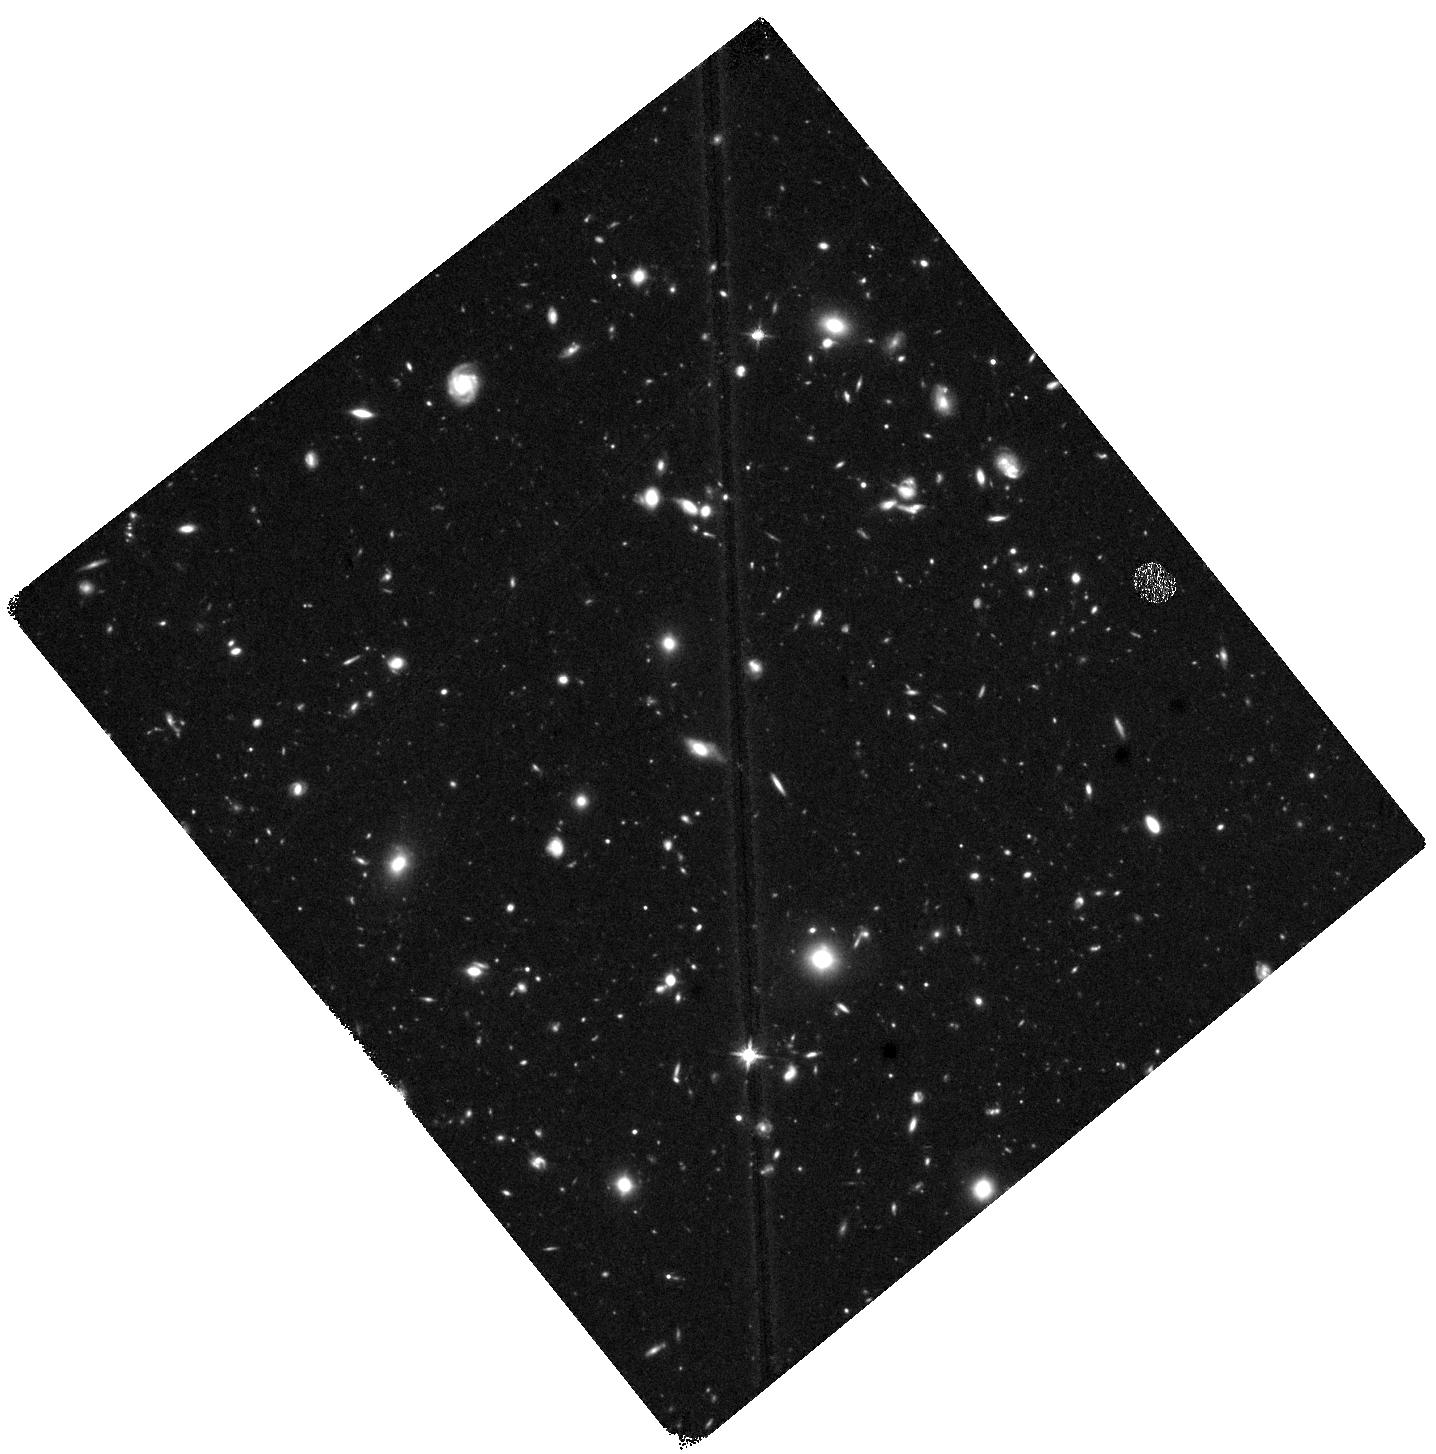
Target: HUDF-DEEP-WFC3
Instrument: WFC3/IR
Filter: F140W
Exposure: 1.4 h
Observation ID: hst_17073_09_wfc3_ir_f140w_iey609

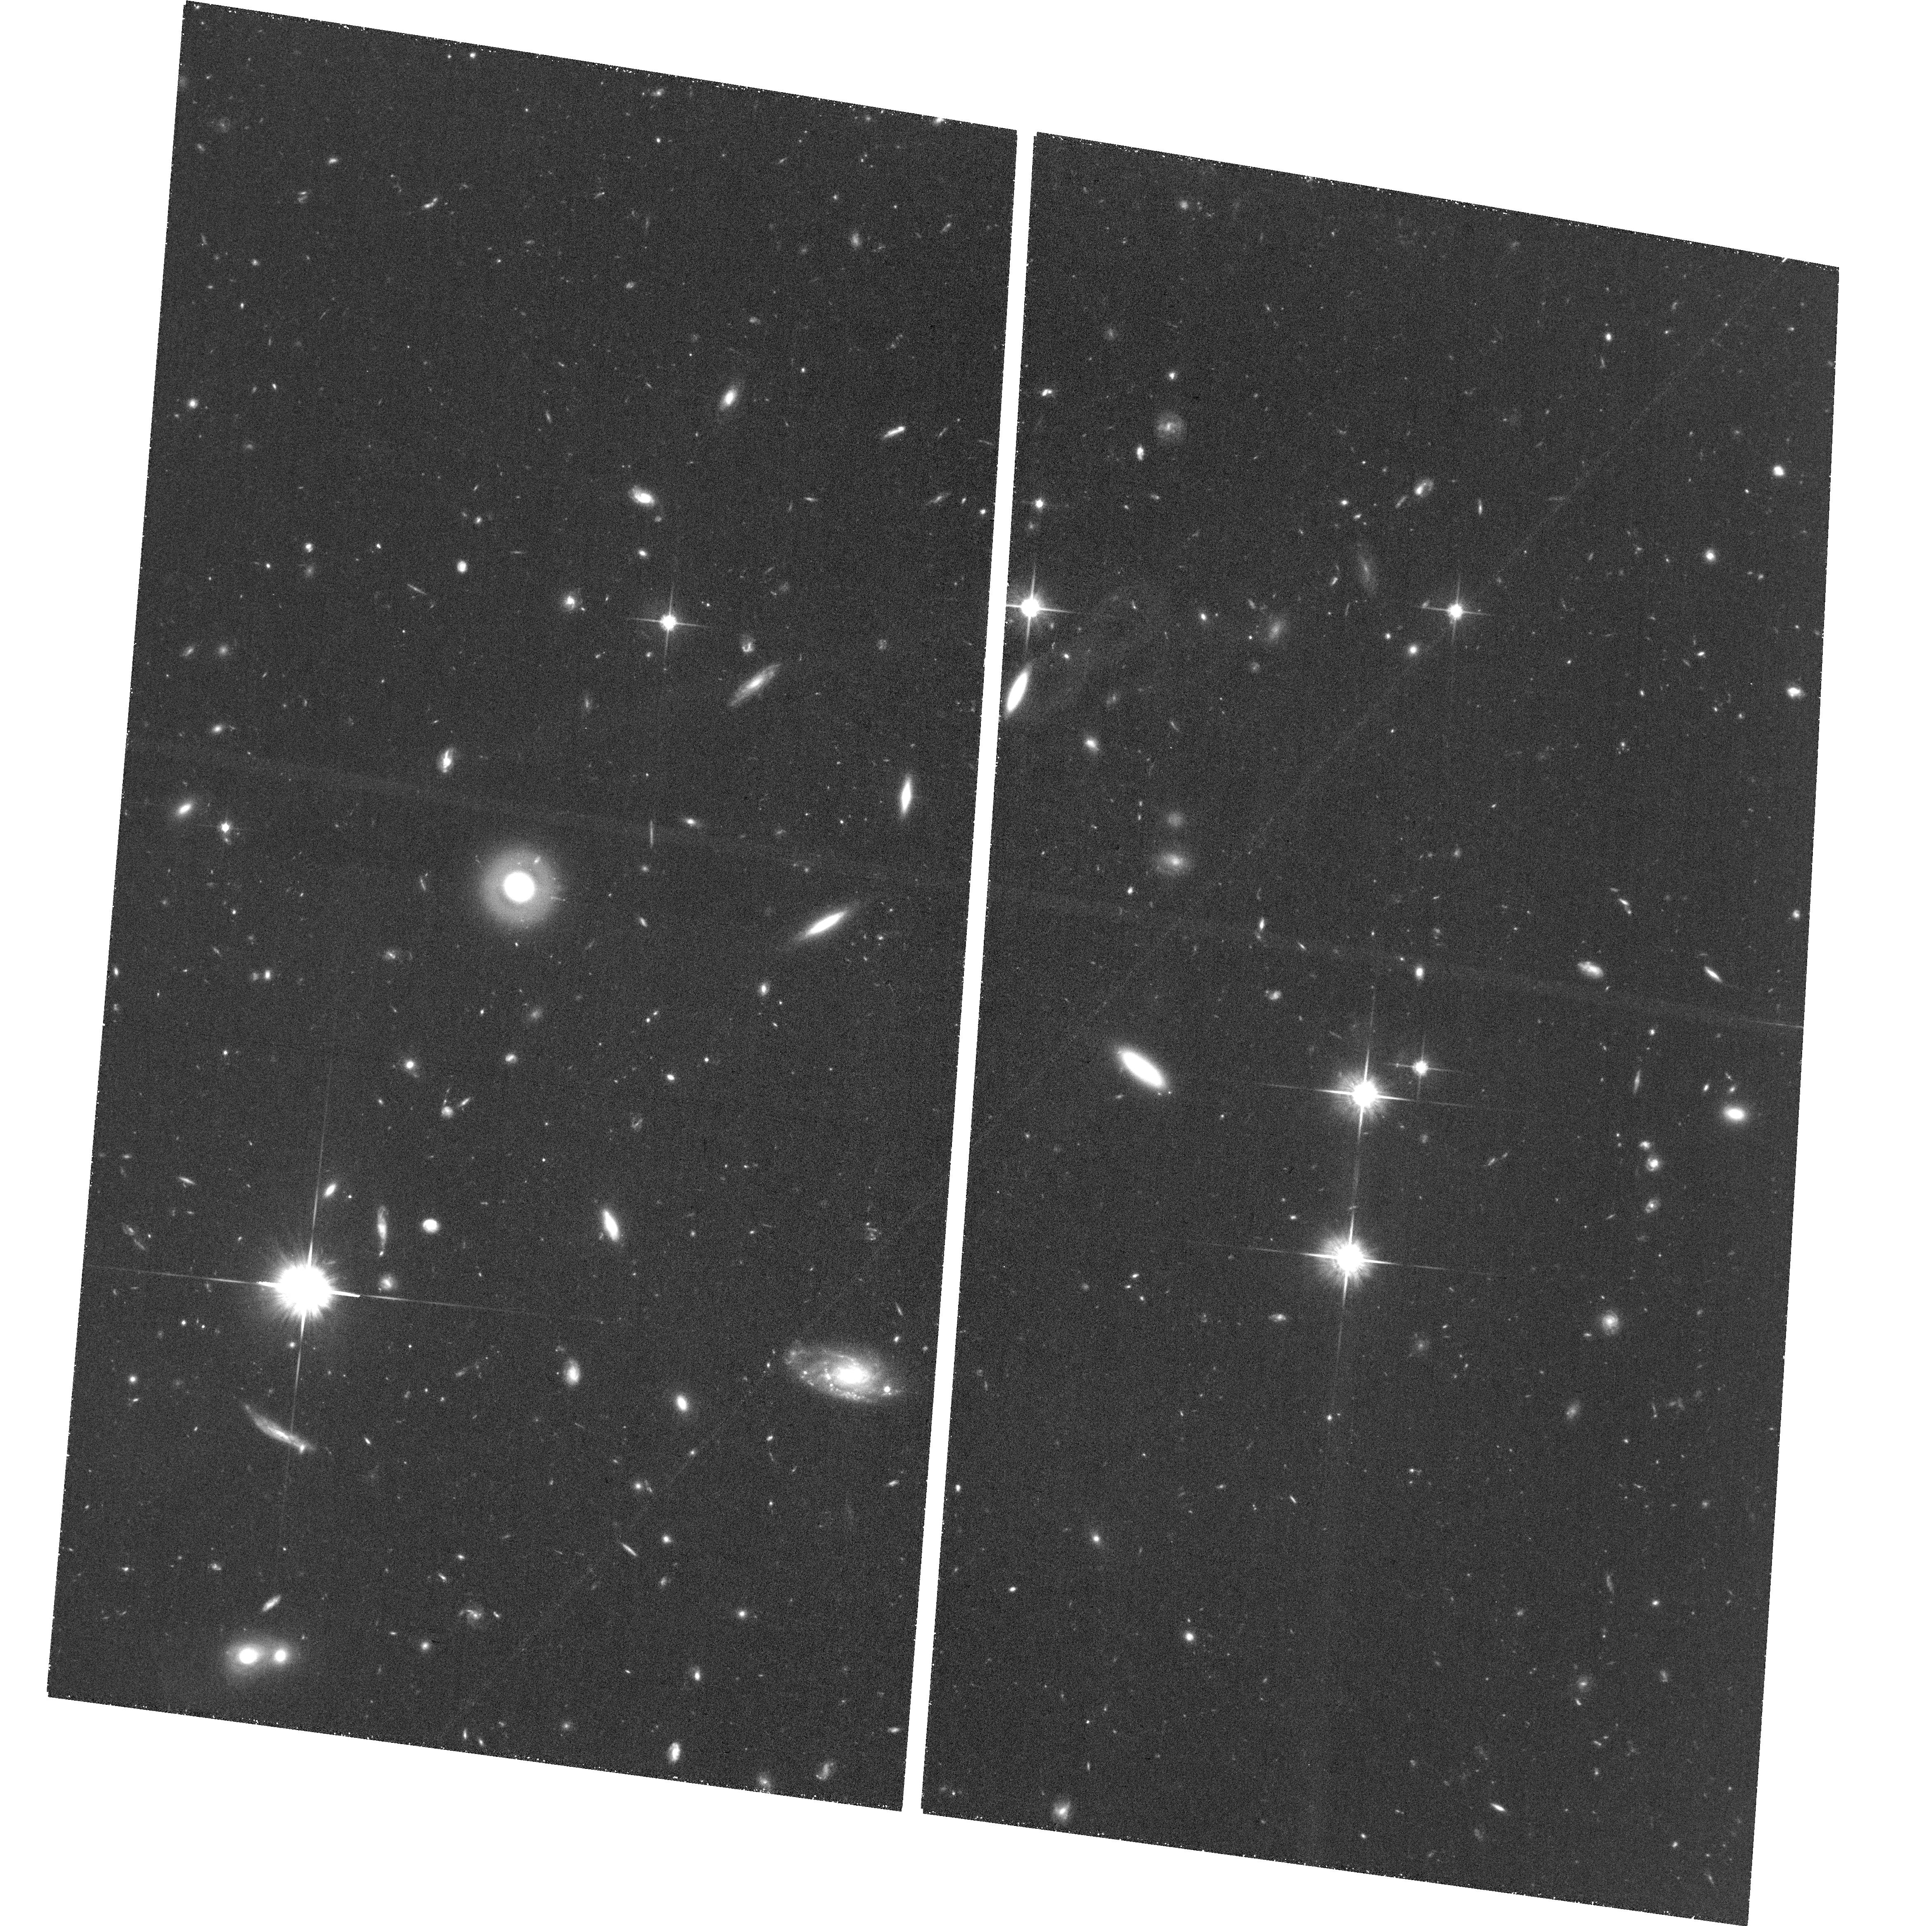
Target: field at RA 53.243°, Dec -27.849°
Instrument: ACS/WFC
Filter: F814W
Exposure: 1.3 h
Observation ID: hst_17073_09_acs_wfc_f814w_jey609

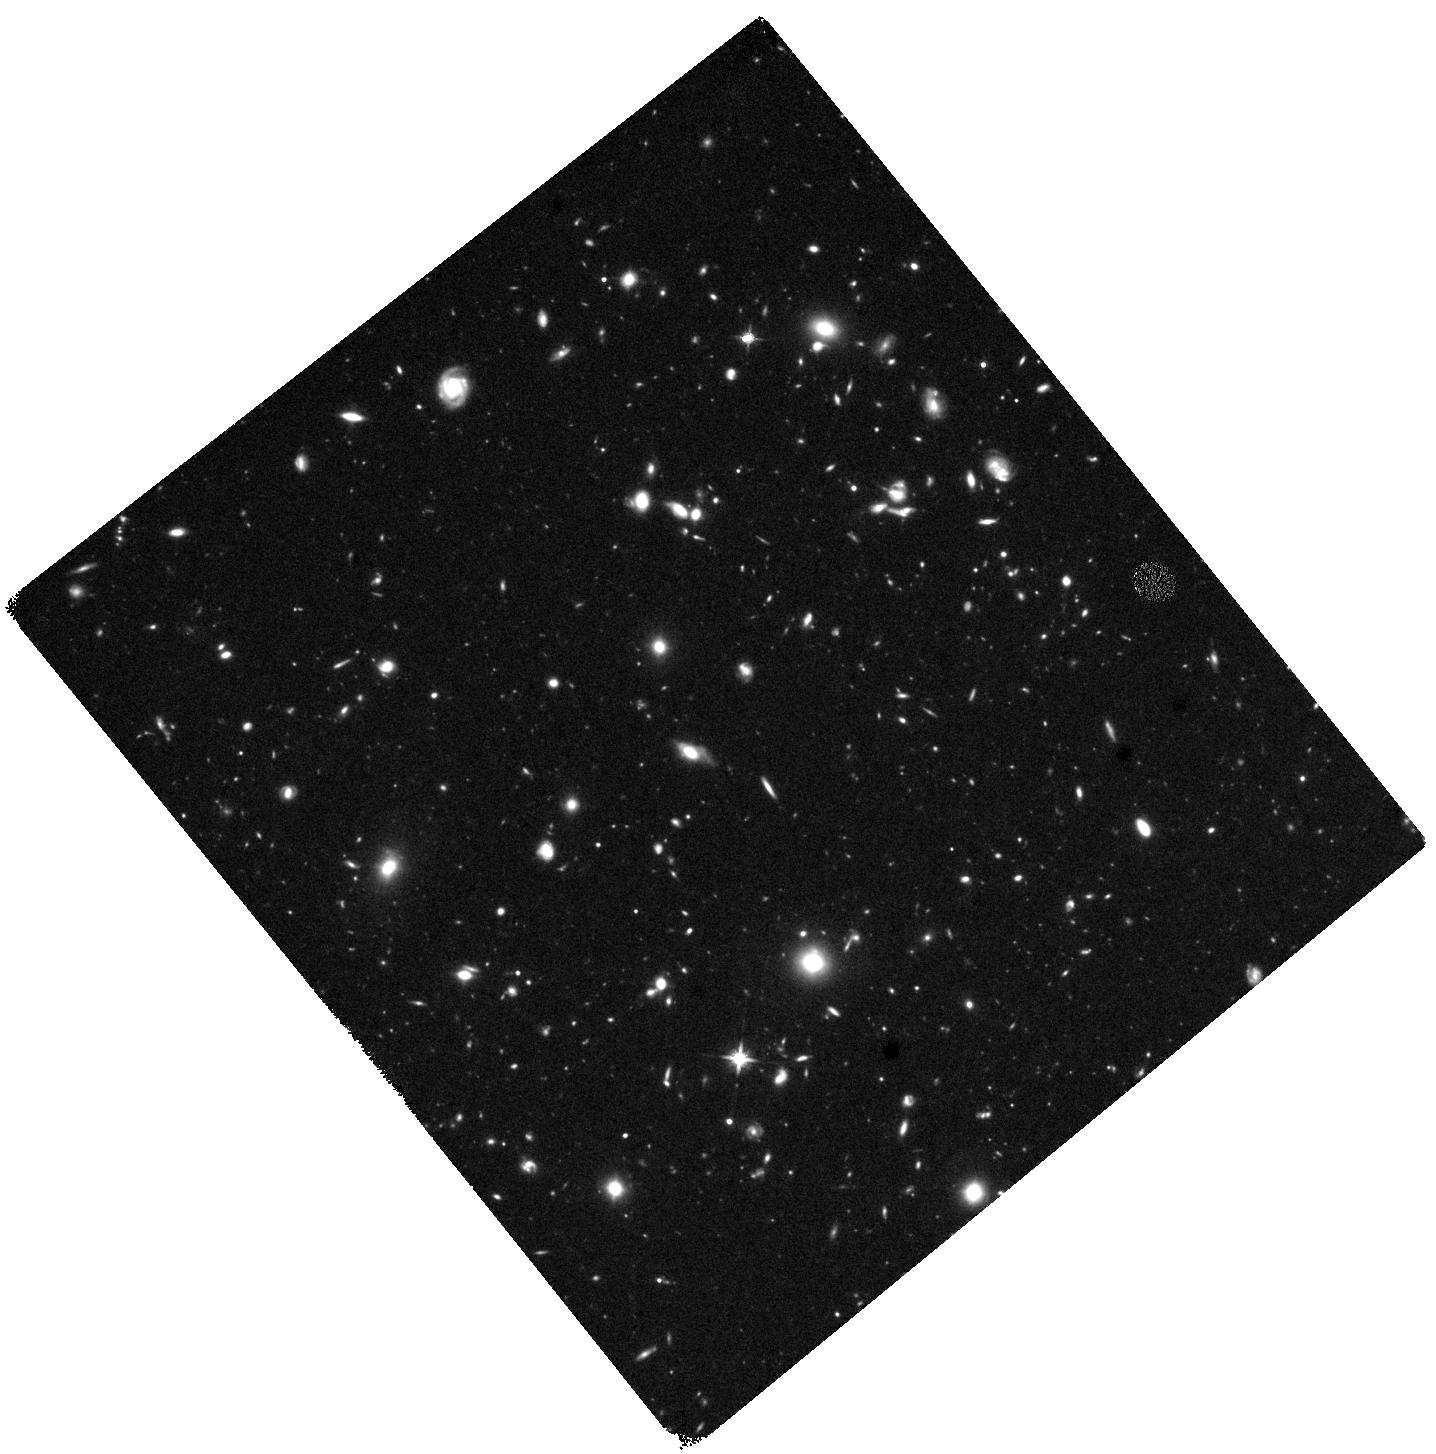
Target: HUDF-DEEP-WFC3
Instrument: WFC3/IR
Filter: F140W
Exposure: 1.4 h
Observation ID: hst_17073_06_wfc3_ir_f140w_iey606

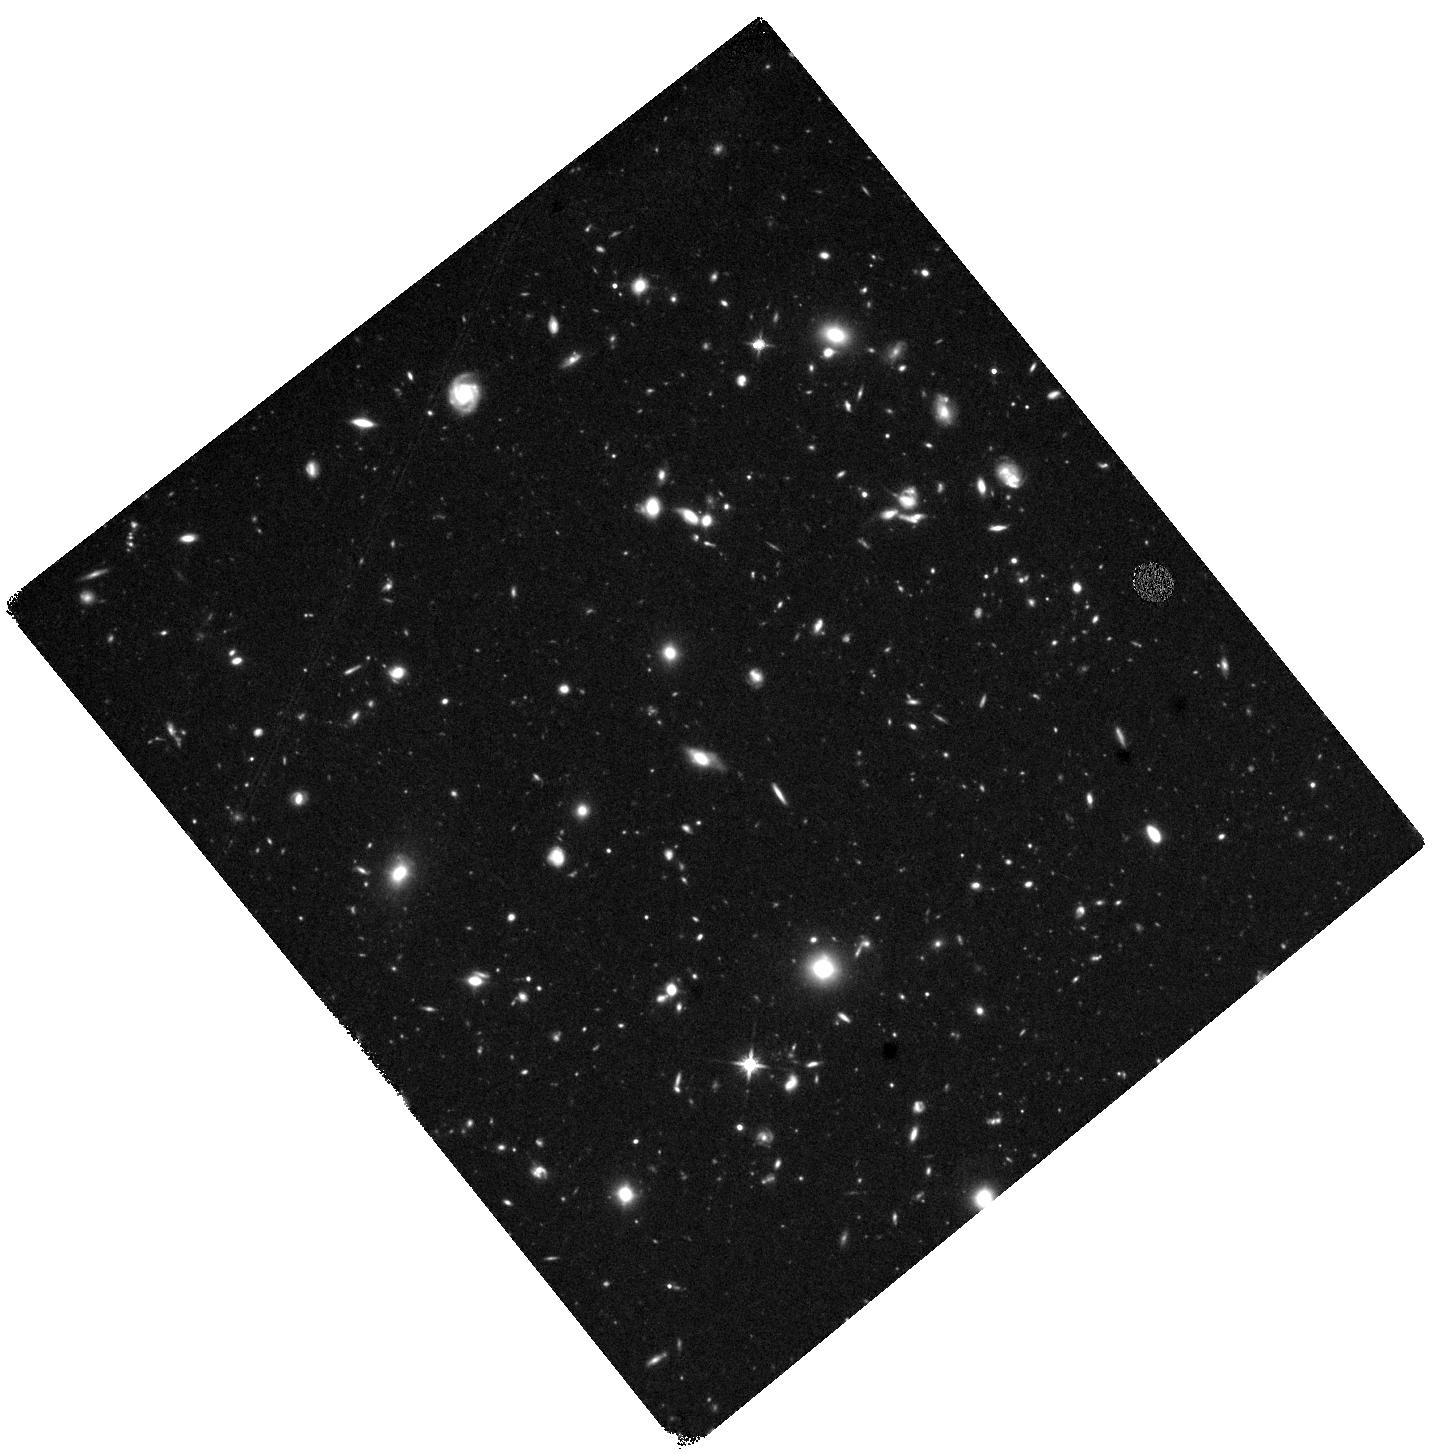
Target: HUDF-DEEP-WFC3
Instrument: WFC3/IR
Filter: F140W
Exposure: 1.4 h
Observation ID: hst_17073_03_wfc3_ir_f140w_iey603

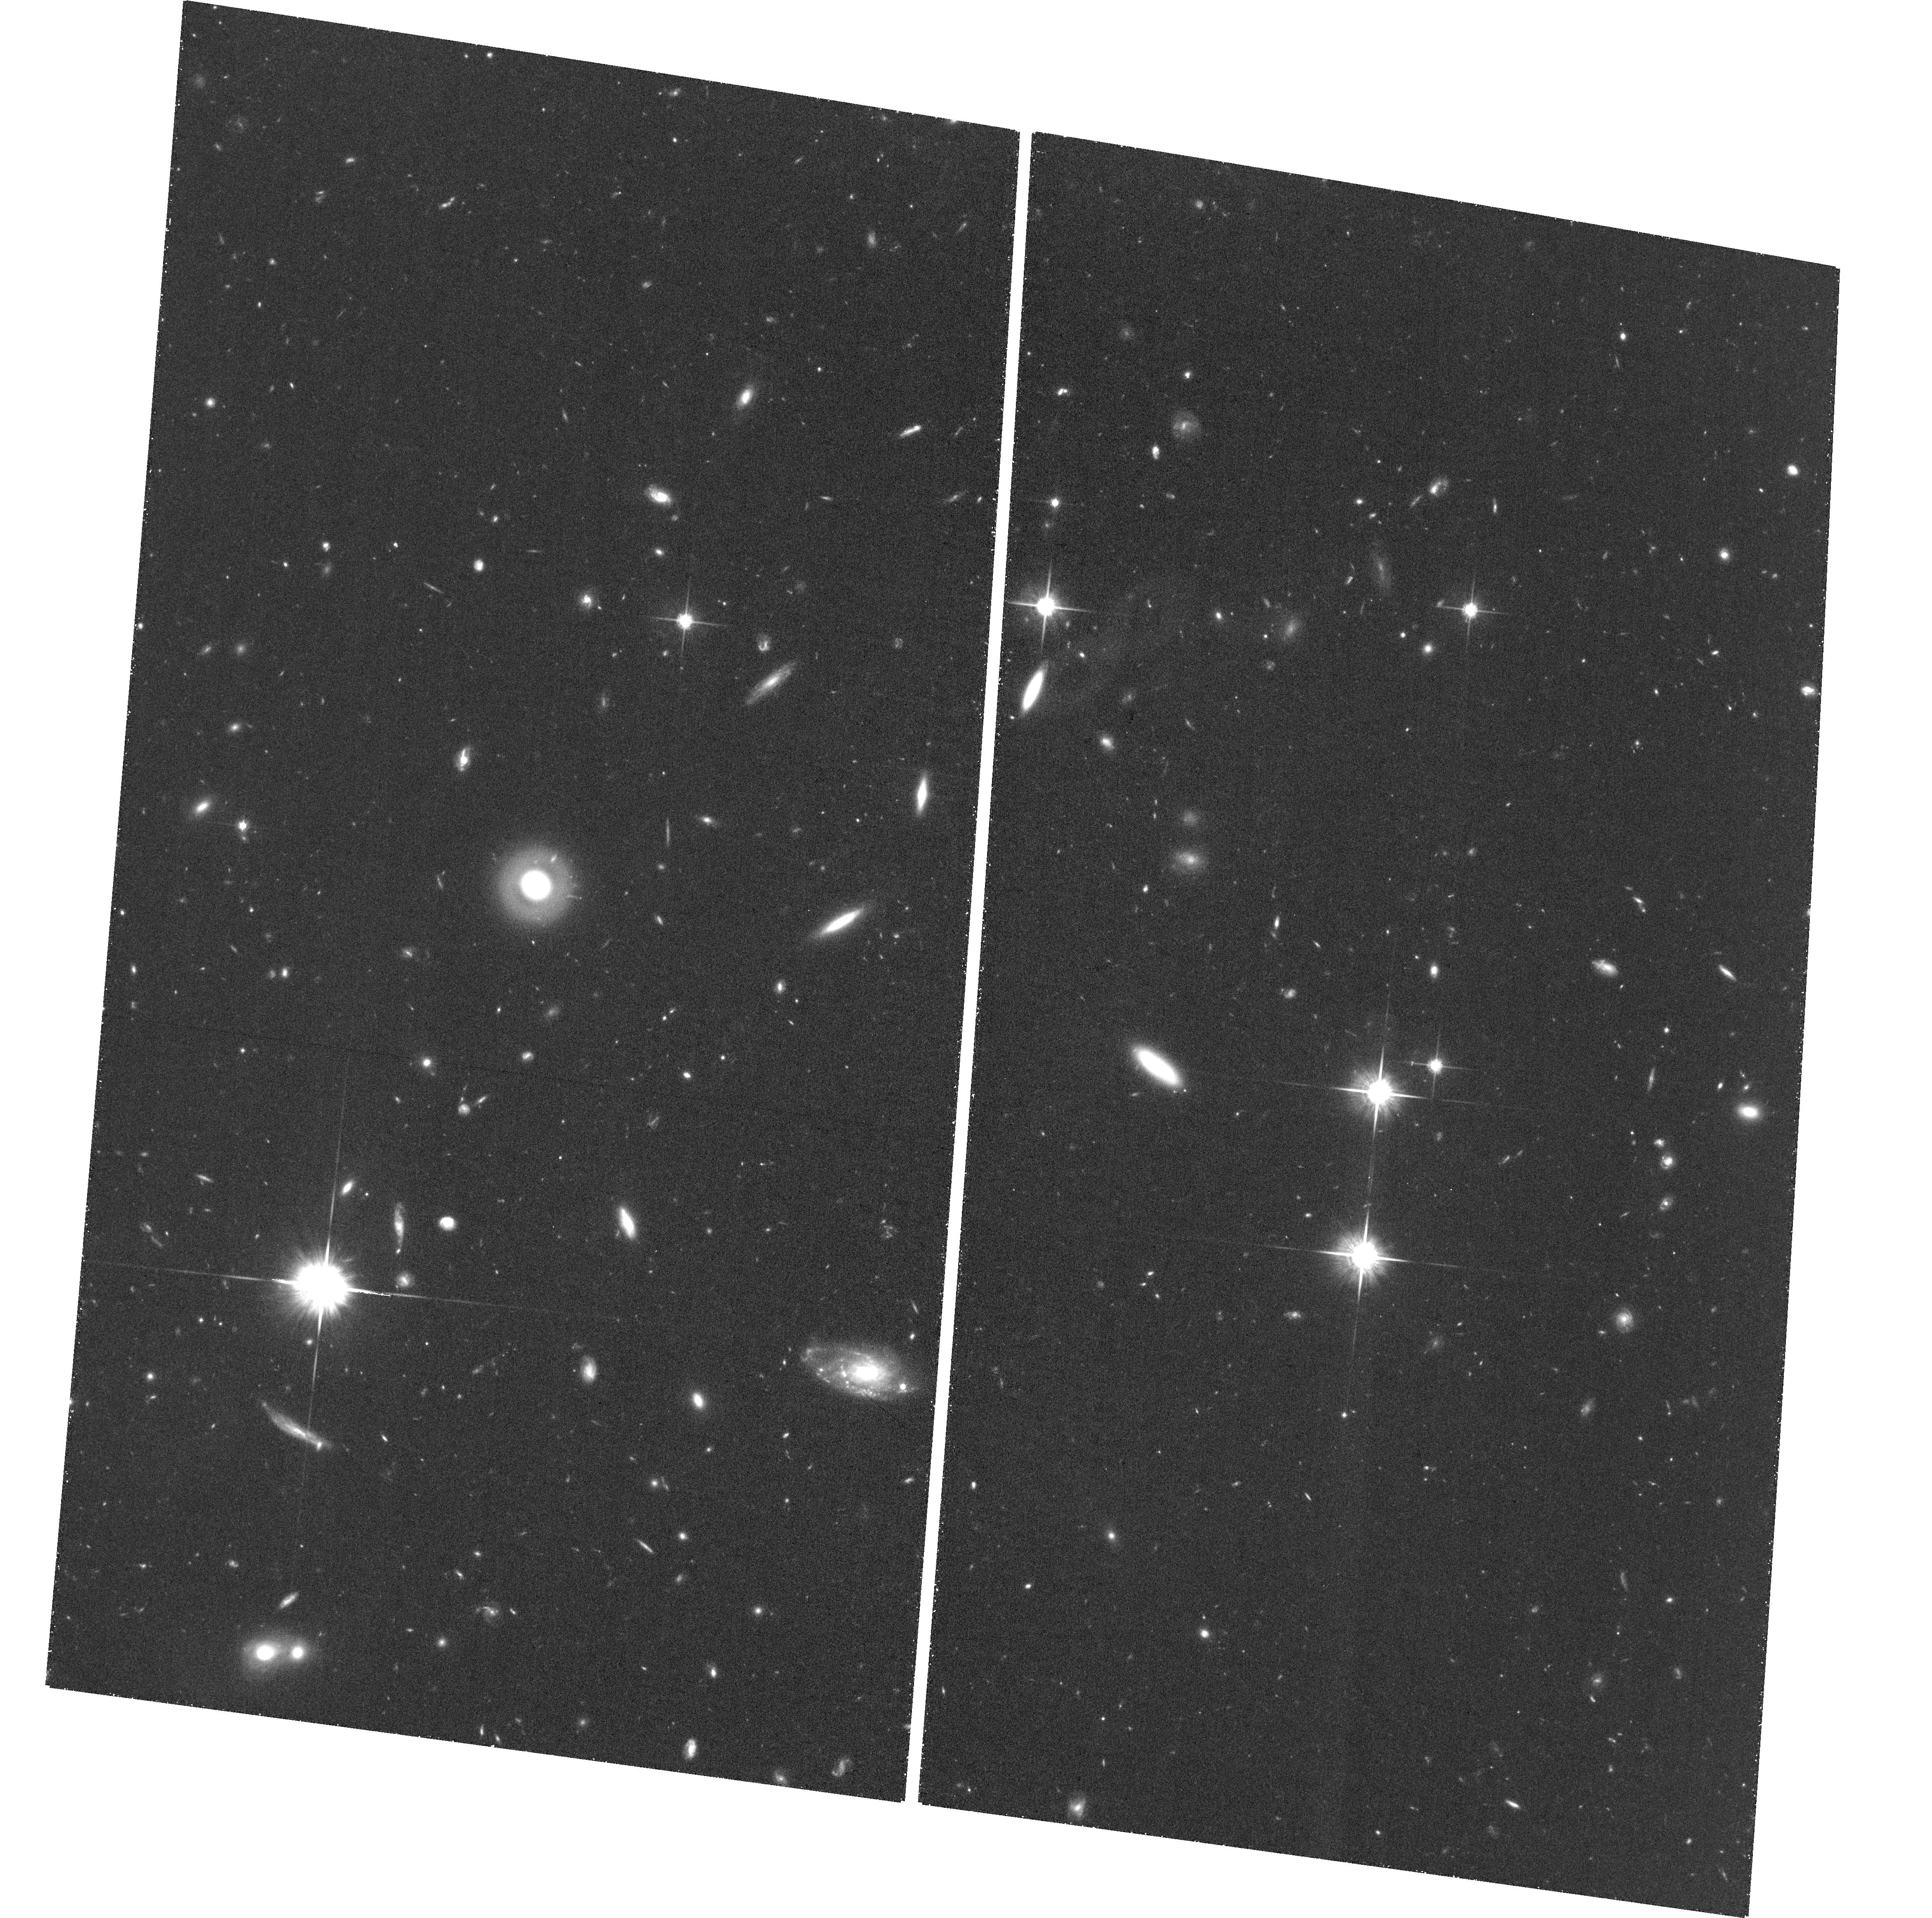
Target: field at RA 53.243°, Dec -27.848°
Instrument: ACS/WFC
Filter: F814W
Exposure: 1.3 h
Observation ID: hst_17073_05_acs_wfc_f814w_jey605

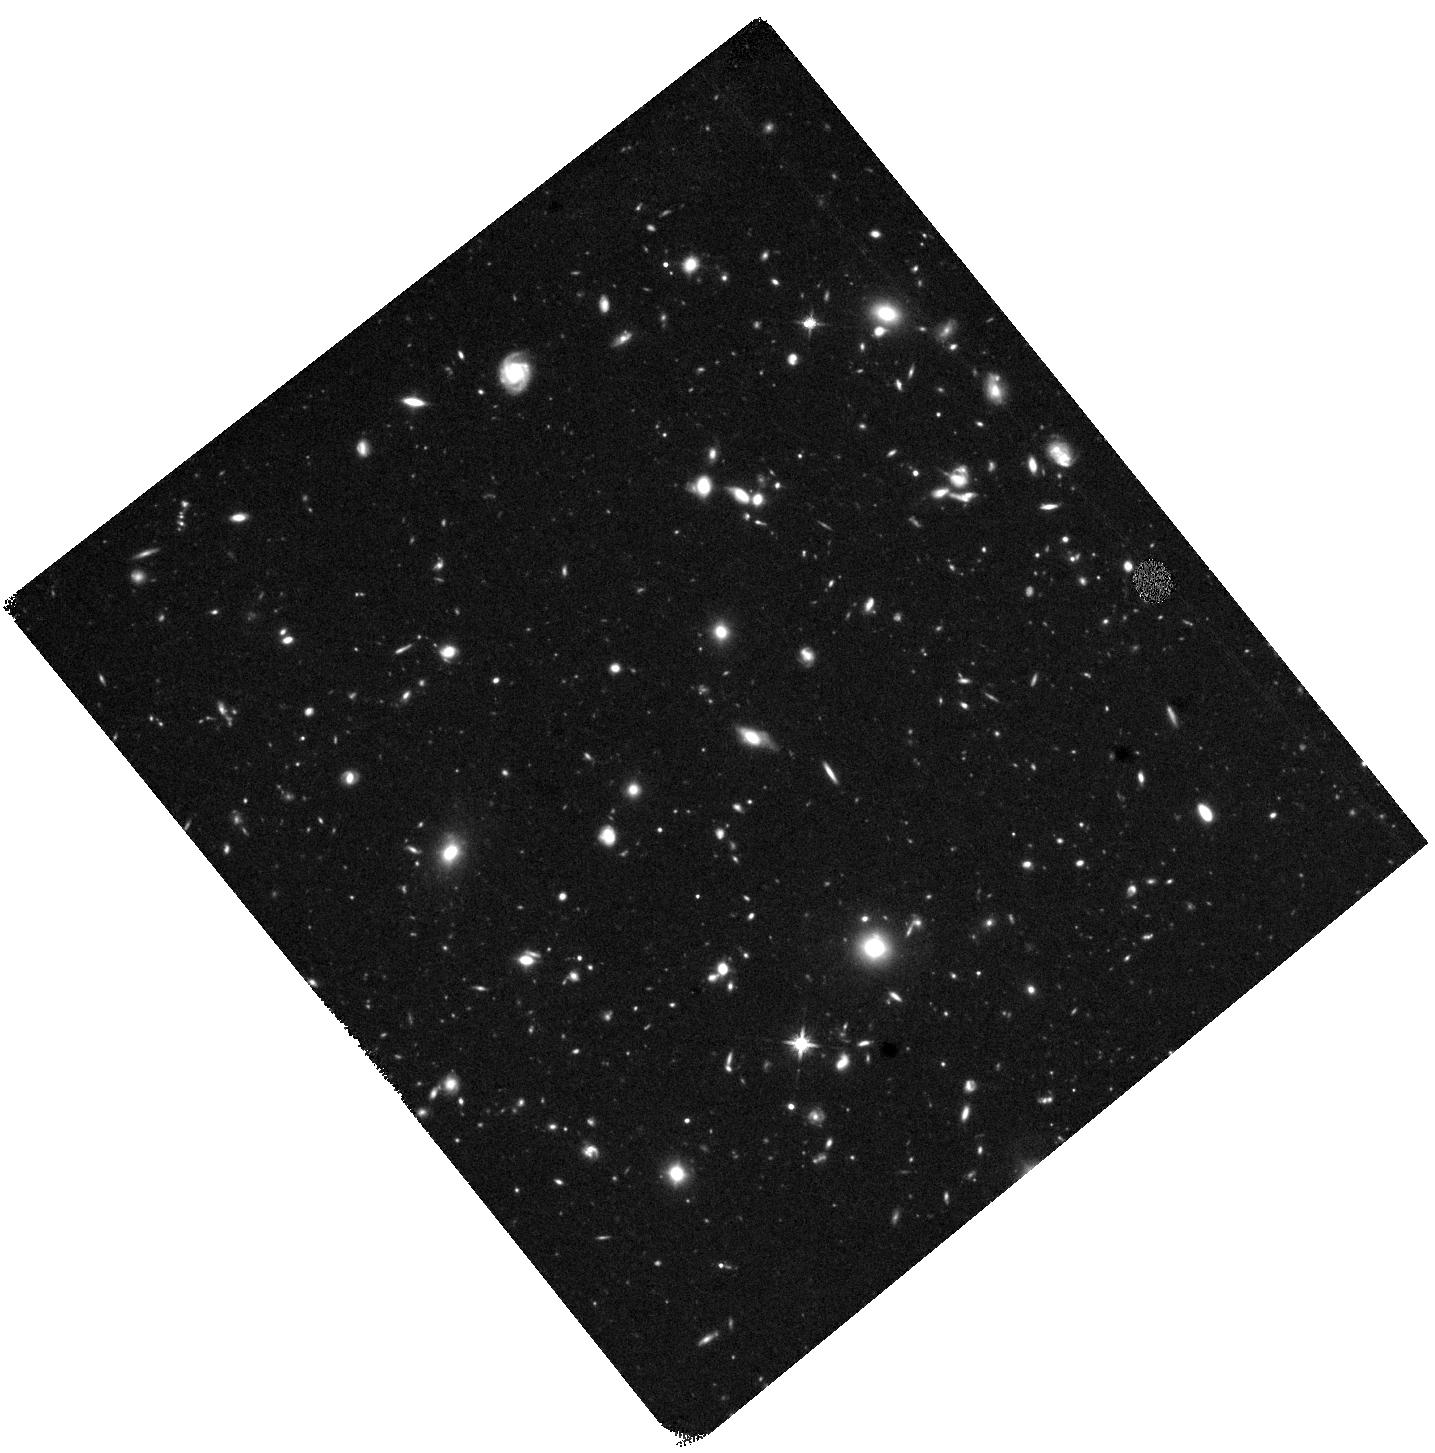
Target: HUDF-DEEP-WFC3
Instrument: WFC3/IR
Filter: F140W
Exposure: 1.4 h
Observation ID: hst_17073_10_wfc3_ir_f140w_iey610

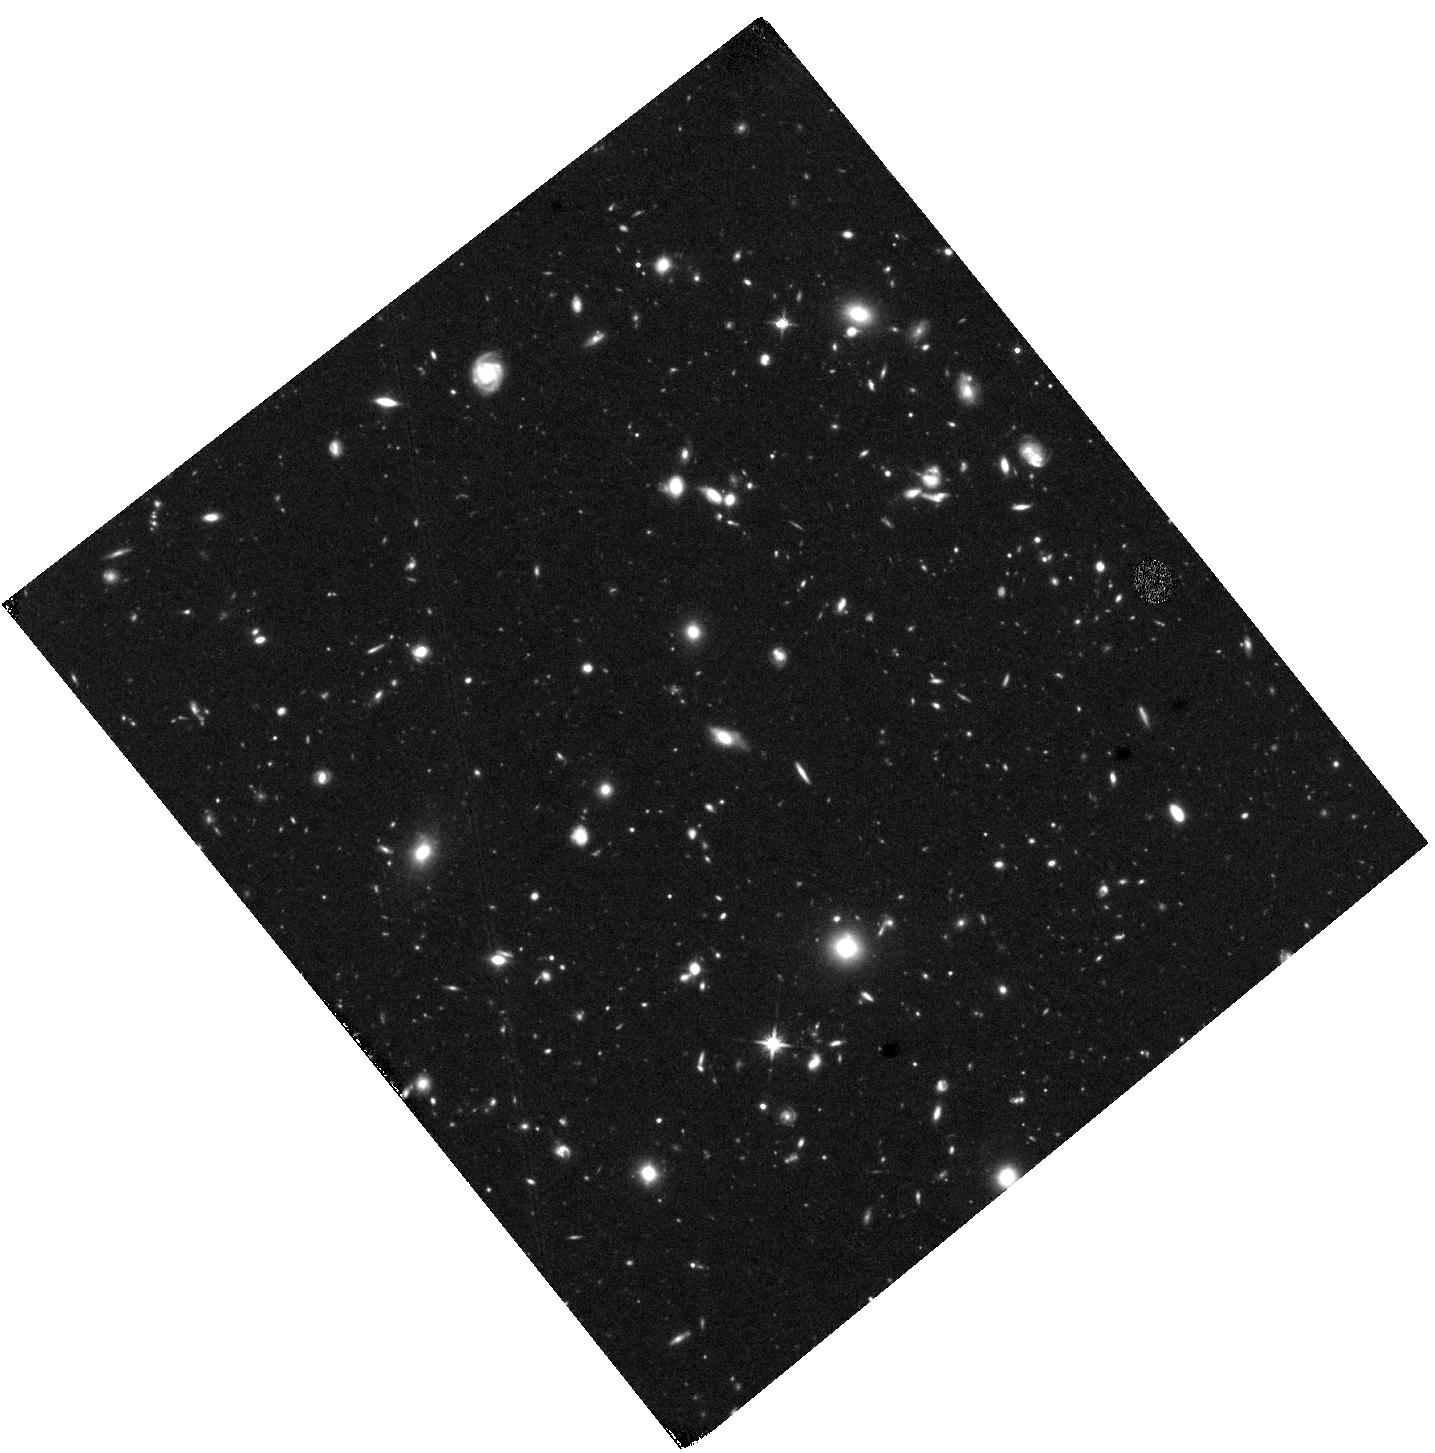
Target: HUDF-DEEP-WFC3
Instrument: WFC3/IR
Filter: F140W
Exposure: 1.4 h
Observation ID: hst_17073_11_wfc3_ir_f140w_iey611

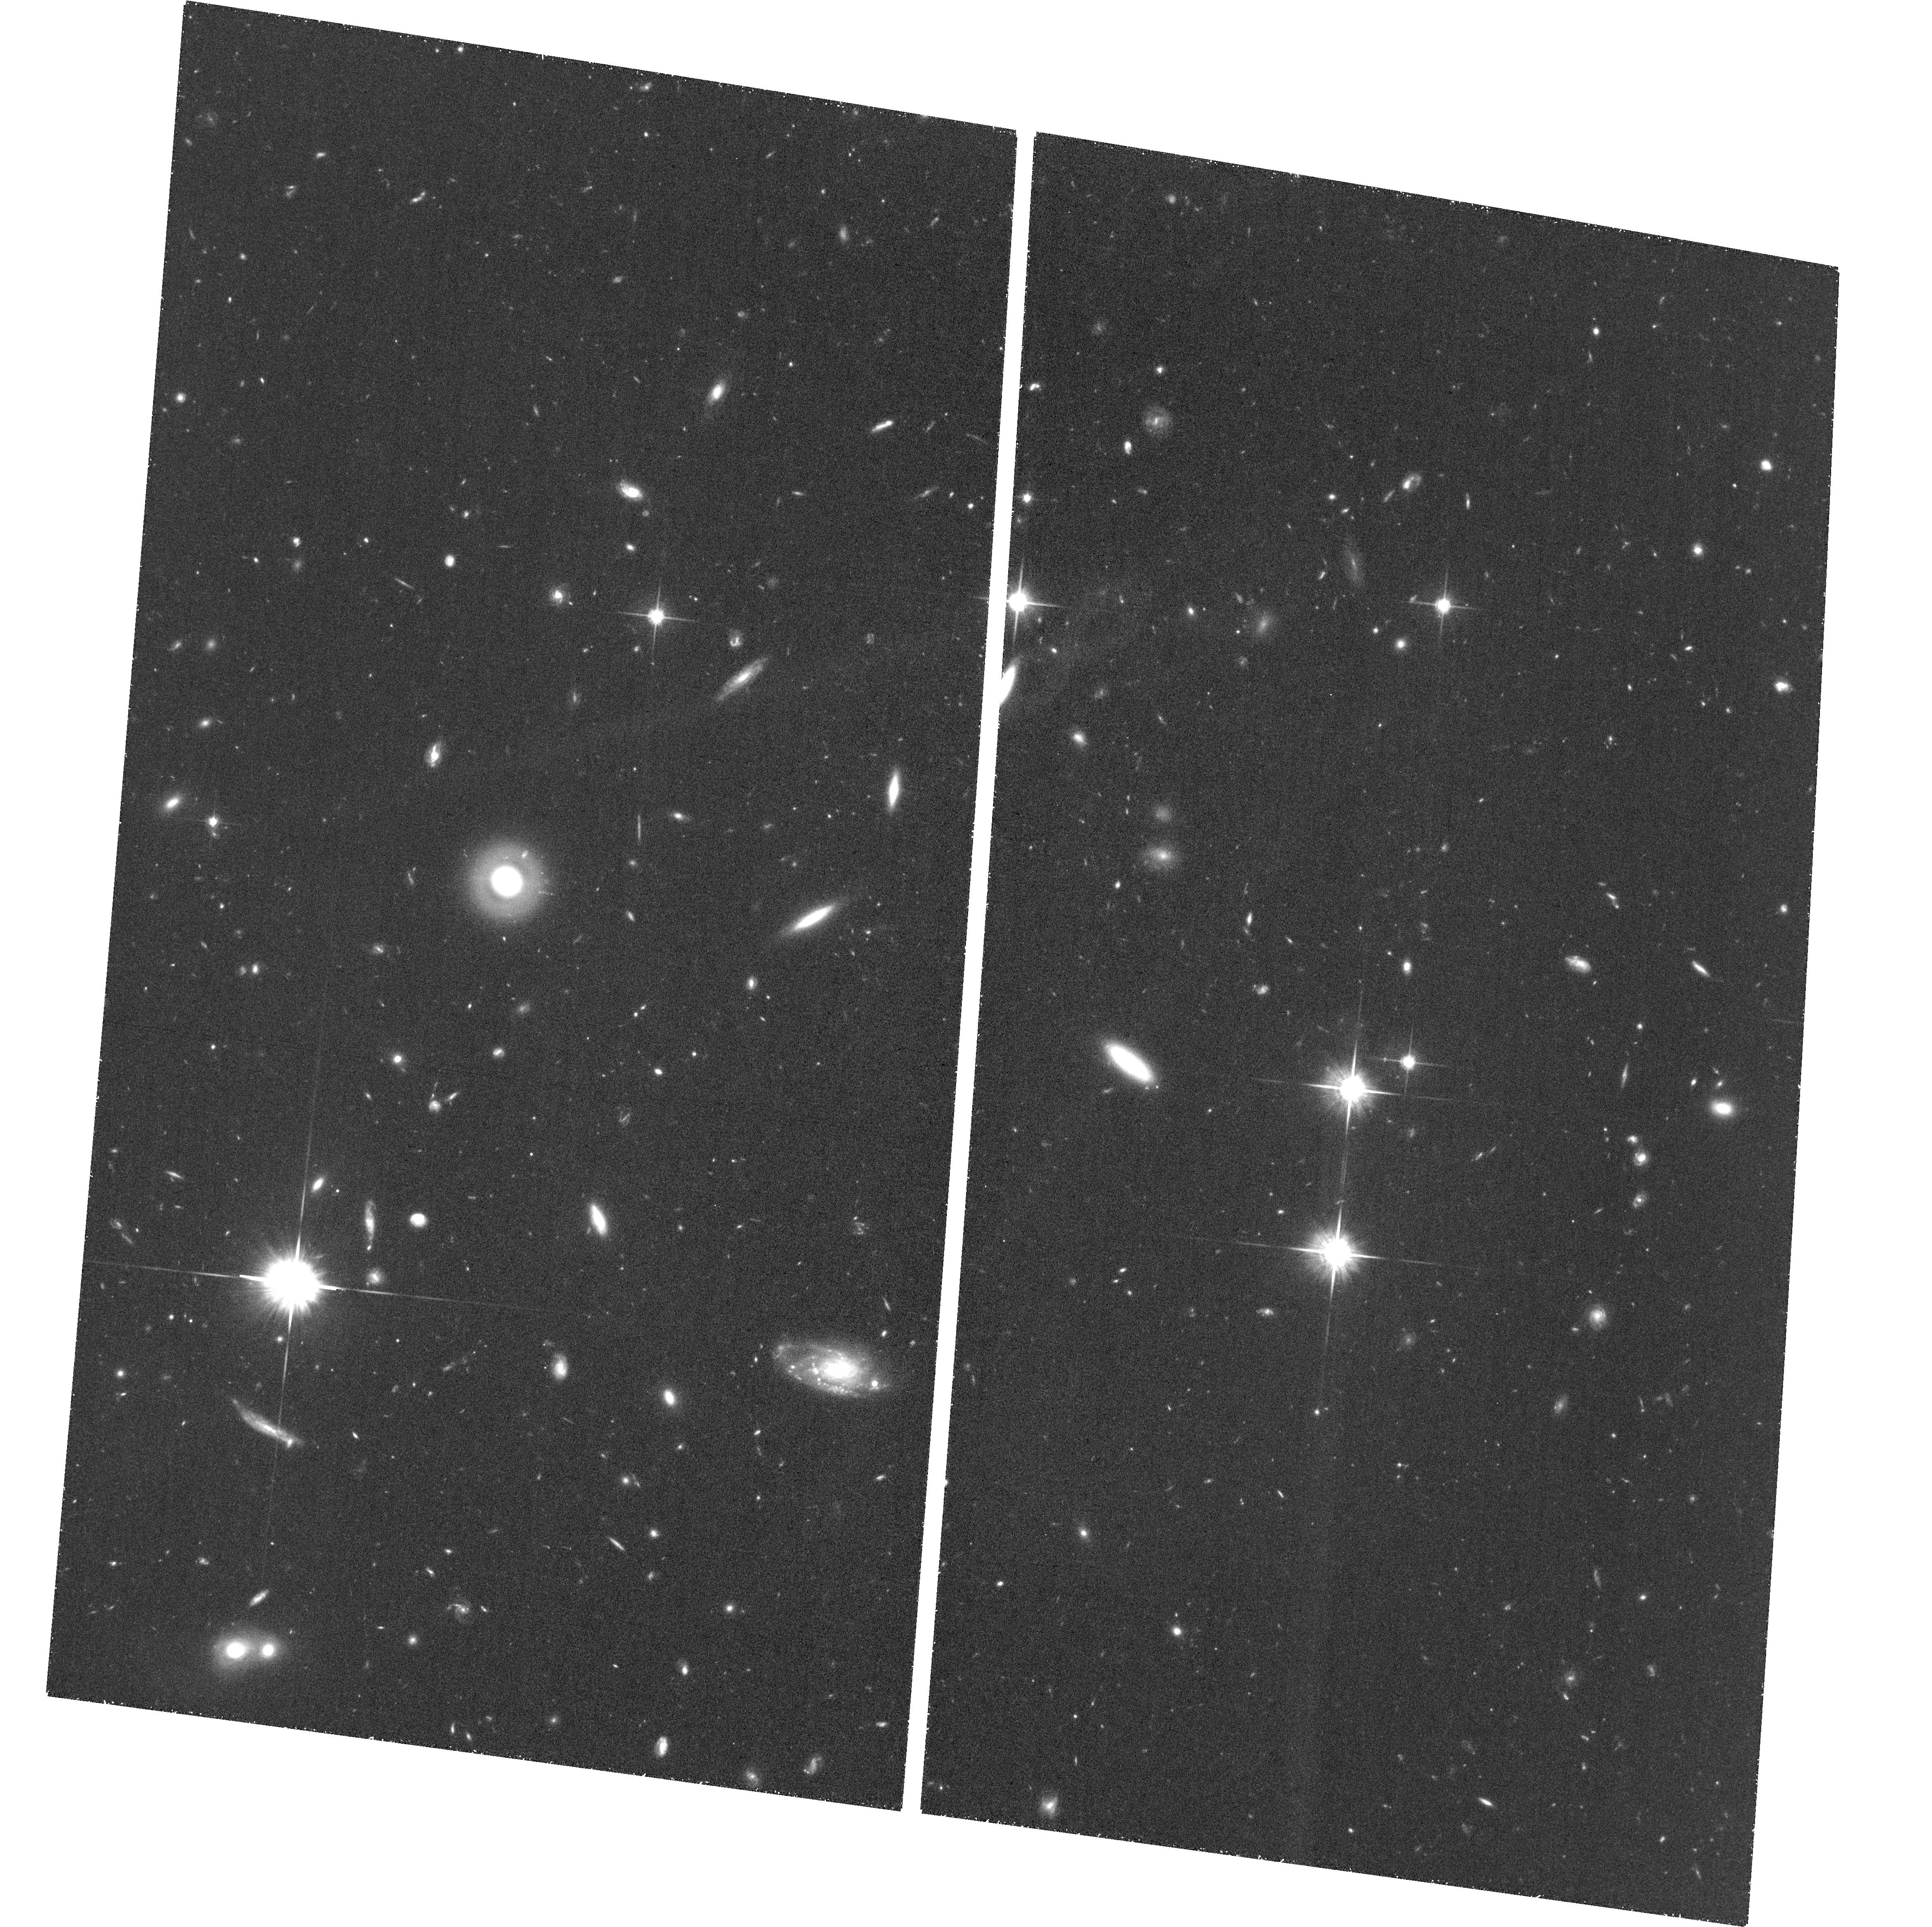
Target: field at RA 53.242°, Dec -27.849°
Instrument: ACS/WFC
Filter: F814W
Exposure: 1.3 h
Observation ID: hst_17073_15_acs_wfc_f814w_jey615

AGN variability at cosmic dawn: a census of the youngest supermassive black holes (PI: Hayes, Matthew James)

The origin and growth of the first supermassive black holes (SMBH) has become one of the most pressing unsolved problems in astrophysics. SMBHs are present in the nuclei of most massive galaxies and impact many aspects of galaxy evolution, including feedback, morphological transformations, and cosmic reionization. Several scenarios can explain how the seeds of SMBHs may have been planted, but without accurate and direct observational estimates of their comoving number density, it is hard to distinguish between them. Under popular formation scenarios, SMBHs undergo their period of most rapid growth at high-redshift, beyond z=6. However, at this distance only the most luminous quasars have been identified, which reveal a very biased picture of the universe. AGN at intermediate luminosities (M_UV=-21 to -18, hereafter IL-AGN) must also be present, and are probably growing rapidly at z~6-10. These objects go undetected in current deep NIR imaging surveys, where they masquerade instead as star-forming galaxies. We argue here that the most reliable, yet unexplored, way to test all these highest-redshift systems for AGN activity is through variability. We therefore request 30 orbits to re-image the Hubble Ultra Deep Field with WFC3/IR/F140W, a decade after the first epoch was taken. This time delay, redshift, target restframe wavelength, and luminosity regime are all optimal for identifying AGN variability. We will make the first estimate of the comoving number density of SMBHs in the early universe, with target numbers sufficient to discriminate between black hole seeding scenarios.